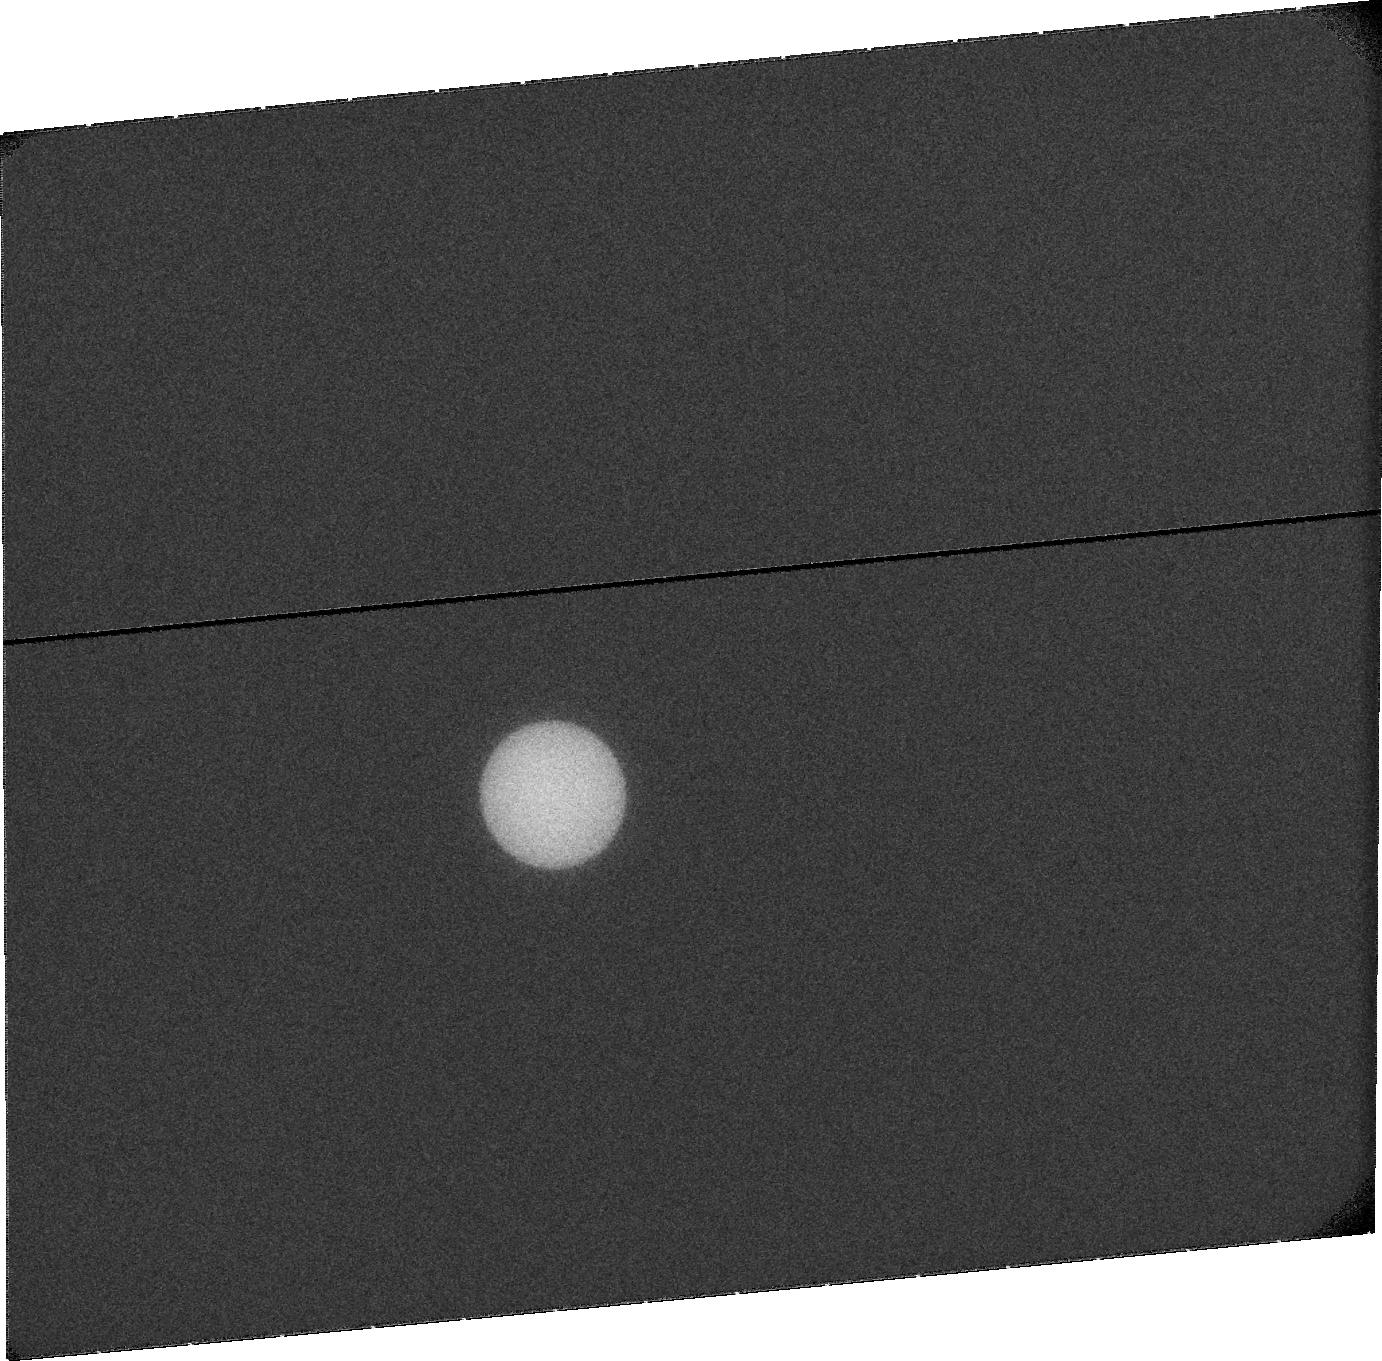
Target: URANUS. Instrument: ACS/SBC. Filter: F115LP. Exposure: 20 min. Observation ID: jbz504020

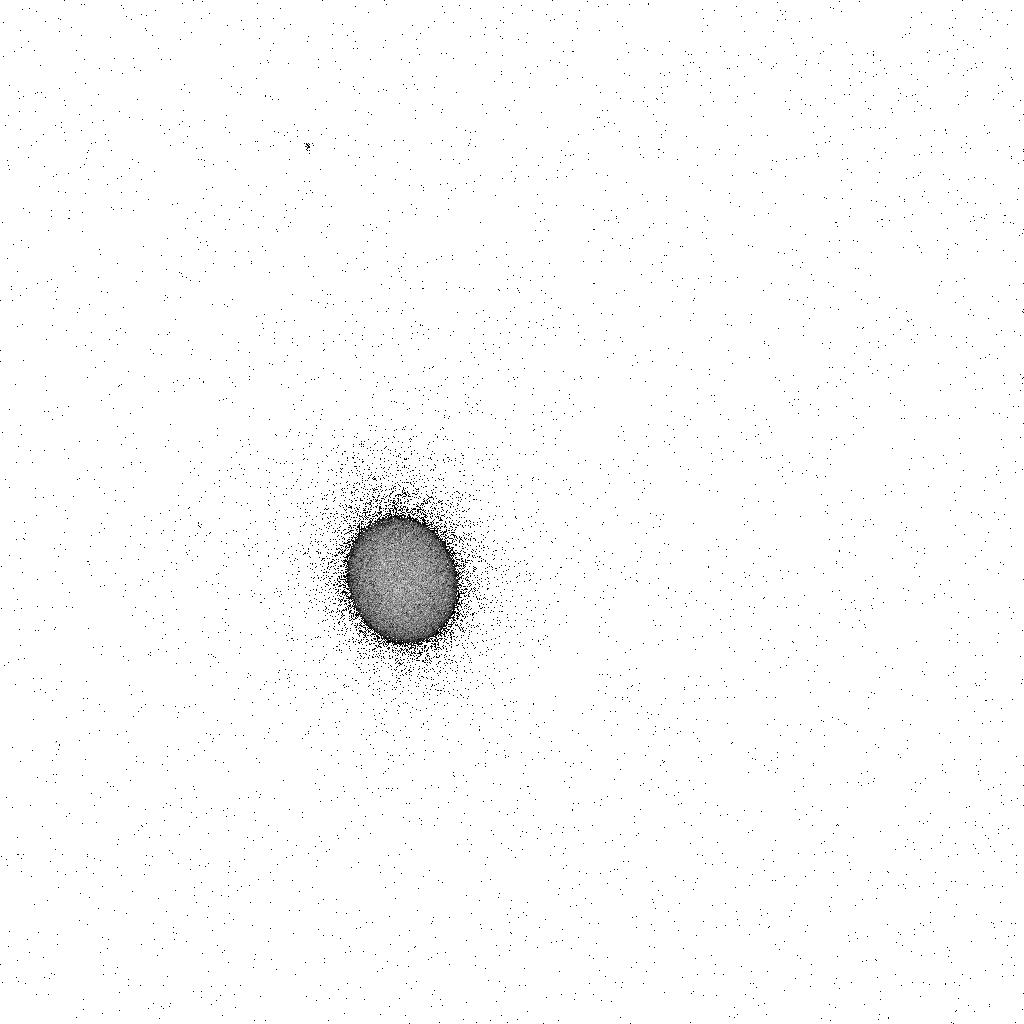
Target: URANUS. Instrument: ACS/SBC. Filter: F165LP. Exposure: 4 min. Observation ID: jbz504eoq

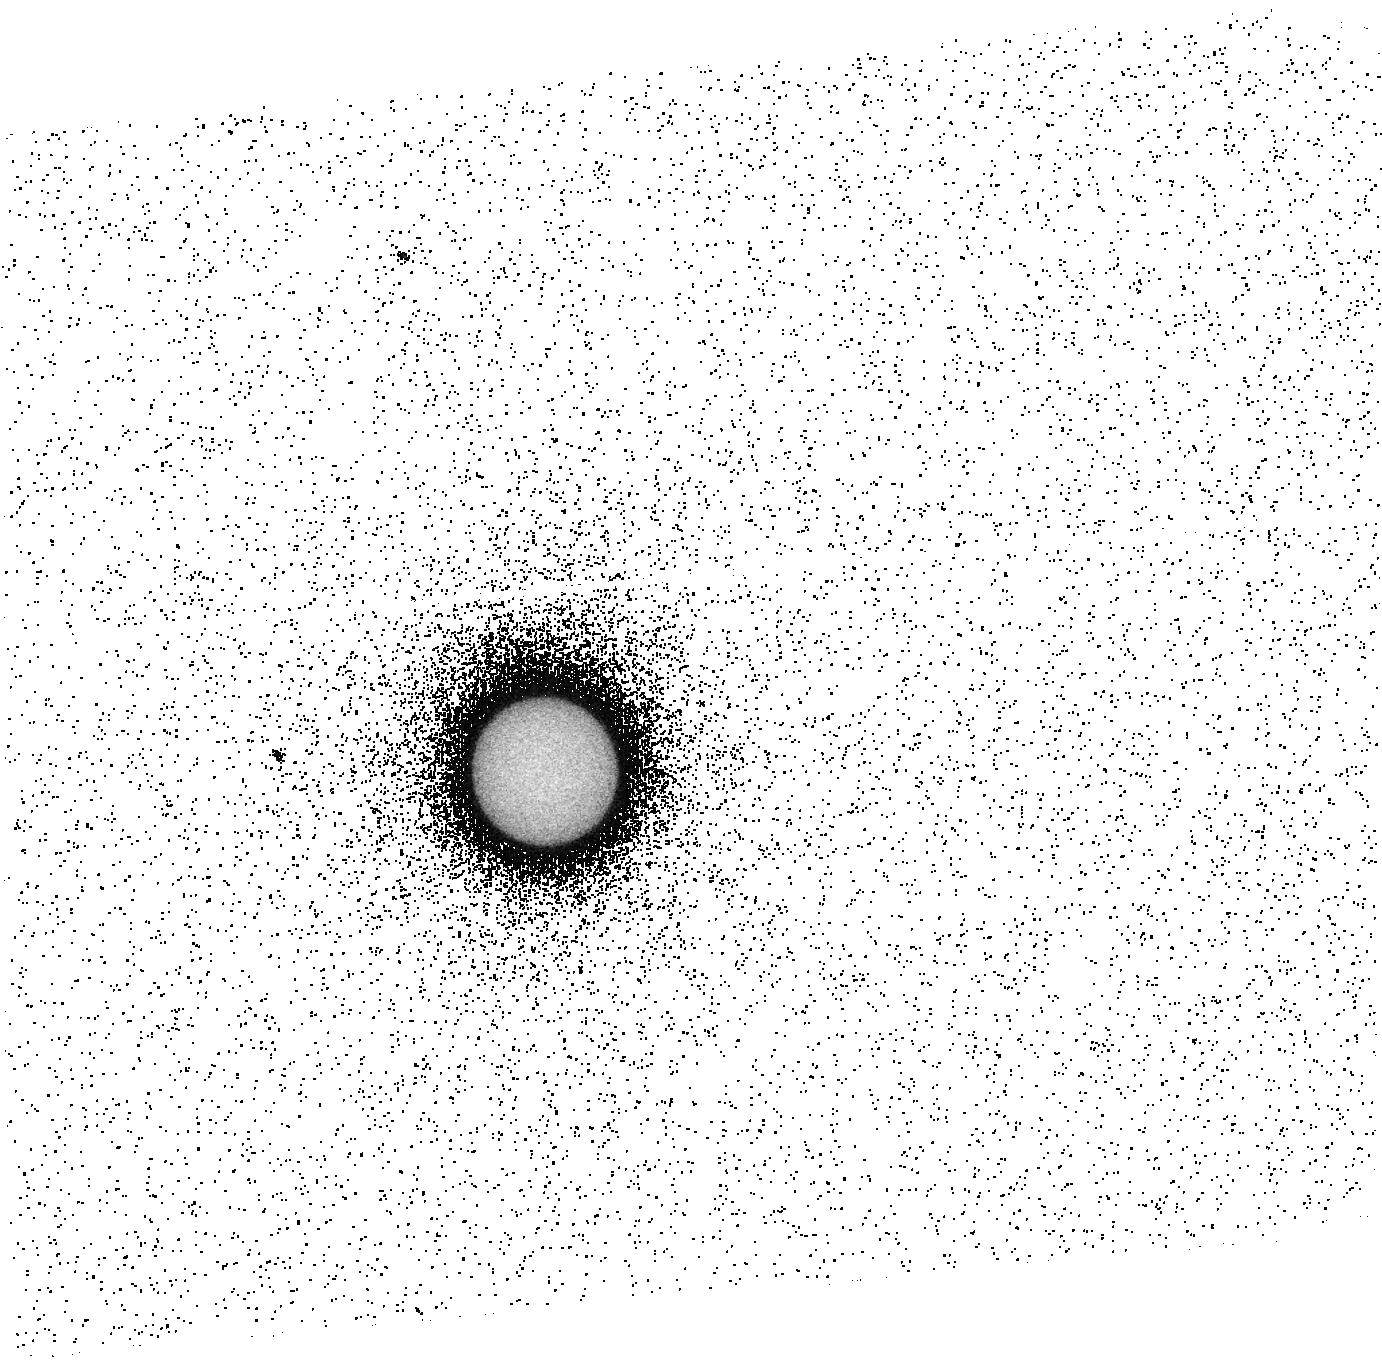
Target: URANUS. Instrument: ACS/SBC. Filter: F140LP. Exposure: 13 min. Observation ID: jbz504010

Near-equinox spectro-imaging of Uranus aurorae sampling two planetary rotations (PI: Lamy, Laurent)

A quarter of century after their discovery by Voyager 2 in 1986, HST sucessfully re-detected Uranus aurorae in 2011 (and also in 1998), providing the first images of these emissions. Overall, they differ from other well-known planetary aurorae, and their characteristics vary at very different timescales, from minutes to decades. These results have provided the first insights on the poorly known Uranian magnetosphere in 26 years, and opened a rich field of investigation, together with a set of open questions. In addition, while solstice conditions prevailed in 1986, Uranus lay close to equinox in 2011, with the S and N magnetic poles alternately facing the Sun every half a rotation. This unique configuration of an asymmetric magnetosphere, extremely variable over a single rotation, had never been investigated before and deserved to be fully analyzed. New observations of the Uranian aurorae are therefore vital for our understanding of planetary magnetospheres, and HST is the only tool able to remotely investigate these emissions. We thus propose to re-observe Uranus with STIS spectro-imaging at next opposition (29 Sept. 2012) over two planetary rotations, in order to enlarge the set of positive detections and to sample the rotational dynamics of auroral processes and magnetosphere/solar wind interaction. To increase the probability of any possible auroral brightening triggered by magnetospheric compressions, observations will be scheduled in advance during active solar wind conditions at Uranus, near the maximum of solar cycle 24. Additional objectives will include the characterization of the extended neutral corona and the spectral response of atmospheric species.